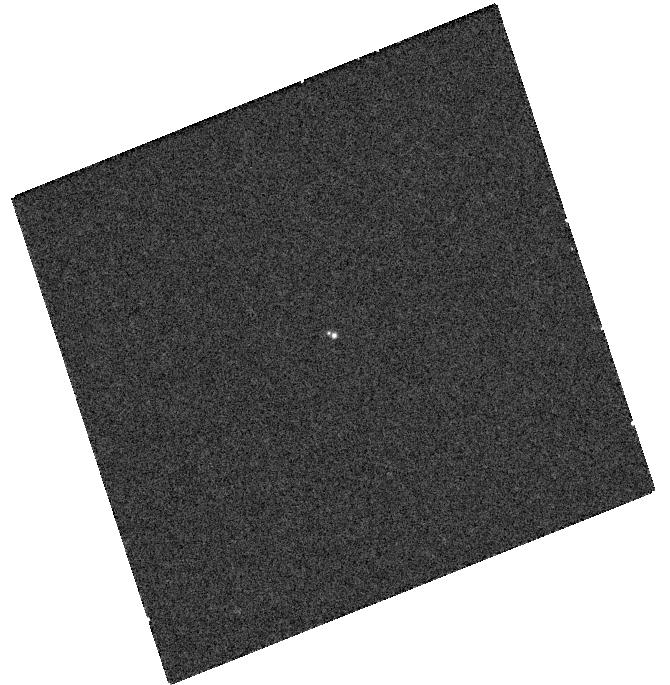
Target: 2MASS1750
Instrument: WFC3/UVIS
Filter: F658N
Exposure: 8 min
Observation ID: hst_11605_04_wfc3_uvis_f658n_ib5204

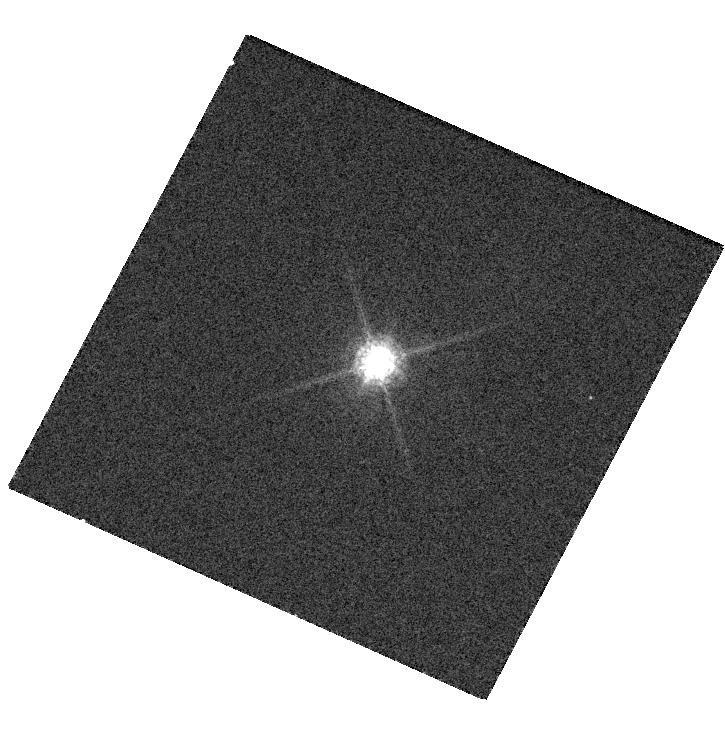
Target: 2MASS1047
Instrument: WFC3/UVIS
Filter: F850LP
Exposure: 2 min
Observation ID: hst_11605_09_wfc3_uvis_f850lp_ib5209

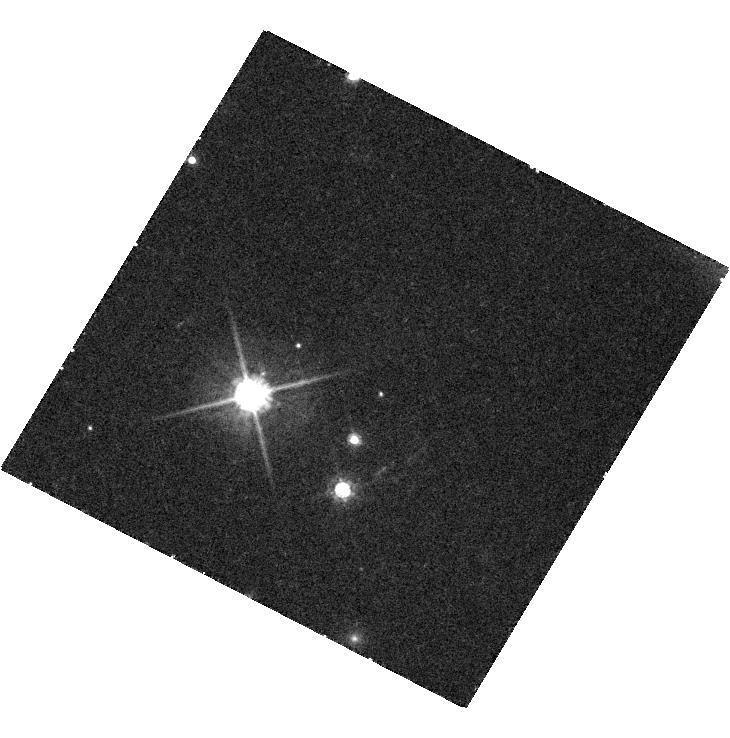
Target: 2MASS1534
Instrument: WFC3/UVIS
Filter: F625W
Exposure: 56 min
Observation ID: hst_11605_02_wfc3_uvis_f625w_ib5202

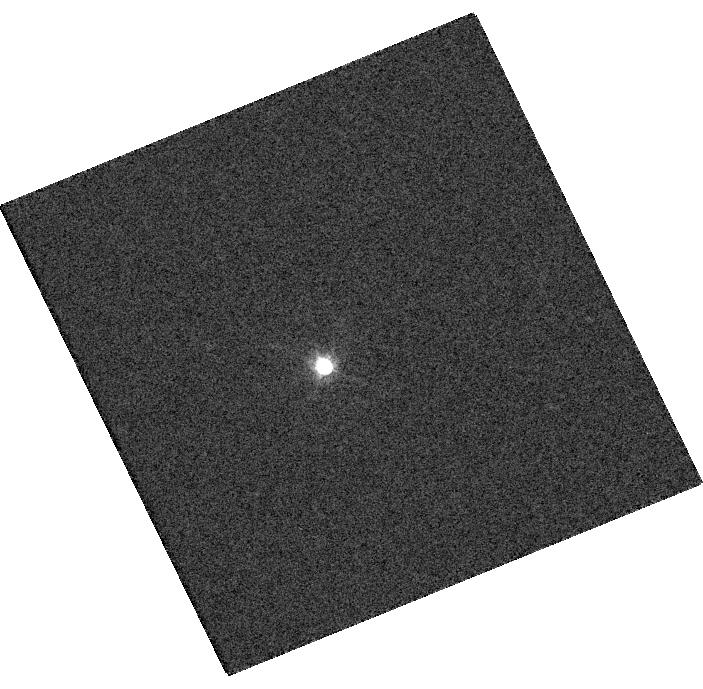
Target: LP349
Instrument: WFC3/UVIS
Filter: F625W
Exposure: 2 min
Observation ID: hst_11605_01_wfc3_uvis_f625w_ib5201

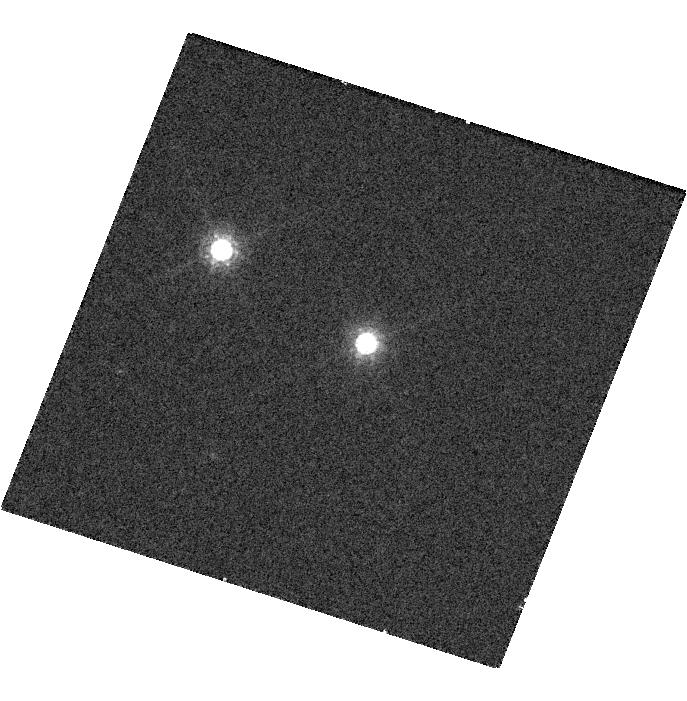
Target: 2MASS2140
Instrument: WFC3/UVIS
Filter: F850LP
Exposure: 2 min
Observation ID: hst_11605_05_wfc3_uvis_f850lp_ib5205

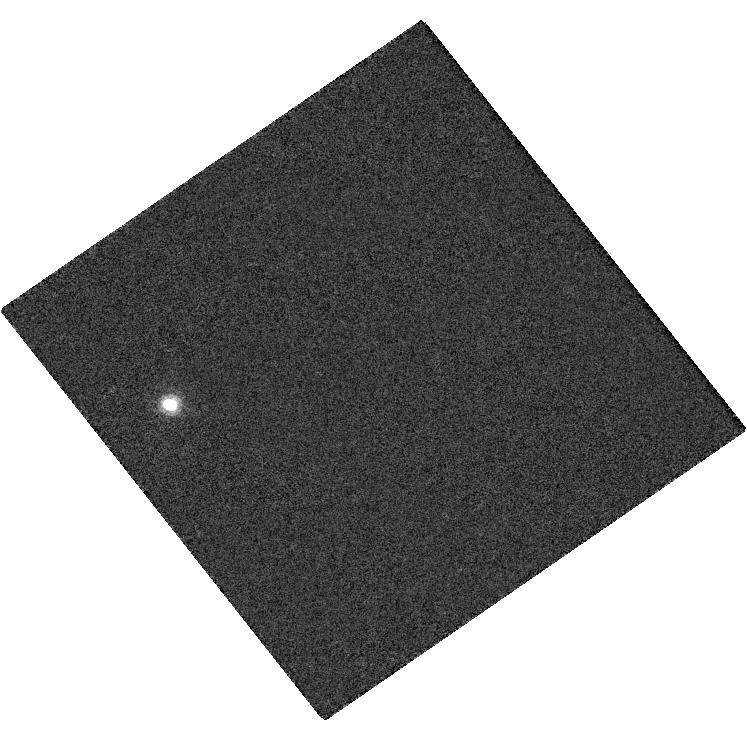
Target: LP415
Instrument: WFC3/UVIS
Filter: F953N
Exposure: 8 min
Observation ID: hst_11605_07_wfc3_uvis_f953n_ib5207

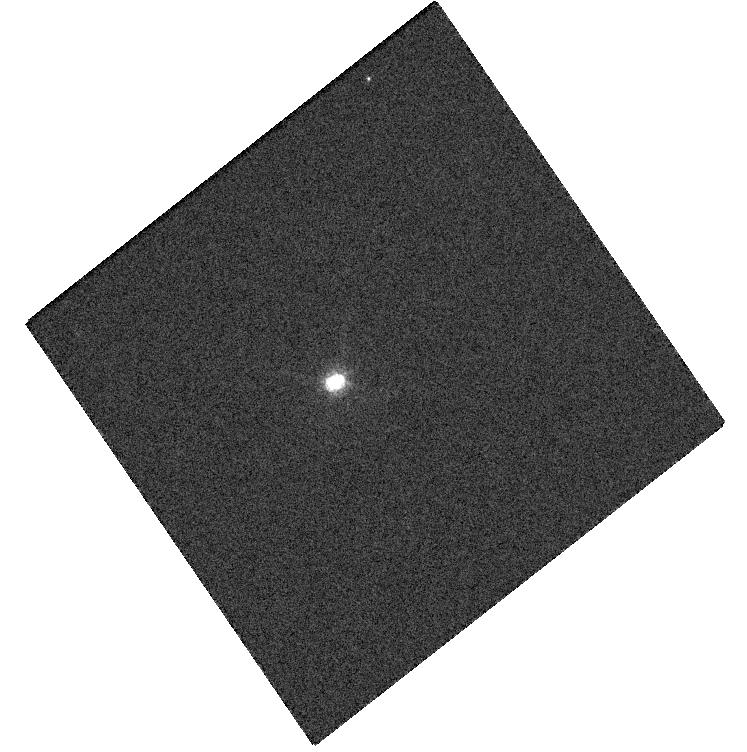
Target: 2MASS1847
Instrument: WFC3/UVIS
Filter: F625W
Exposure: 4 min
Observation ID: hst_11605_03_wfc3_uvis_f625w_ib5203

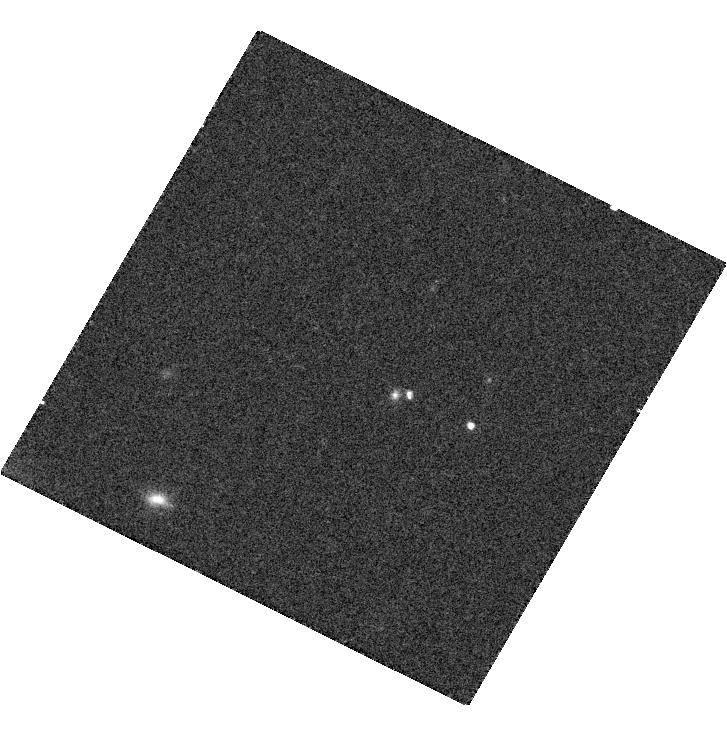
Target: SDSS1021
Instrument: WFC3/UVIS
Filter: F775W
Exposure: 20 min
Observation ID: hst_11605_11_wfc3_uvis_f775w_ib5211

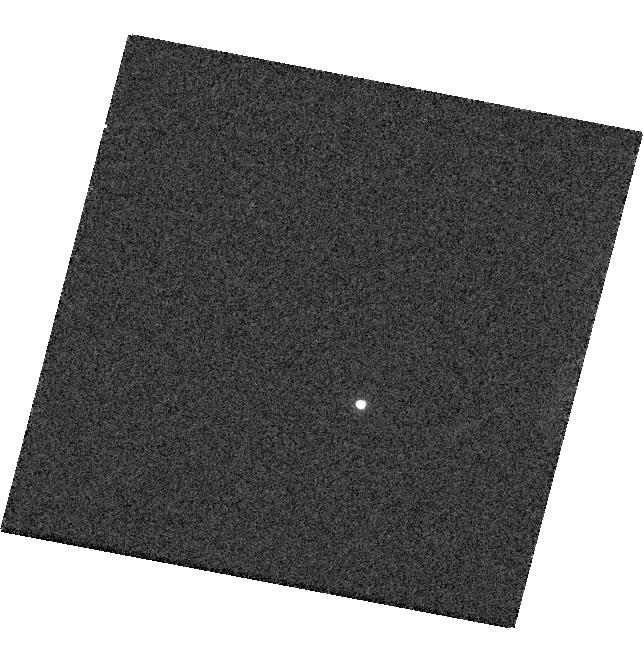
Target: 2MASS0920
Instrument: WFC3/UVIS
Filter: F850LP
Exposure: 2 min
Observation ID: hst_11605_08_wfc3_uvis_f850lp_ib5208

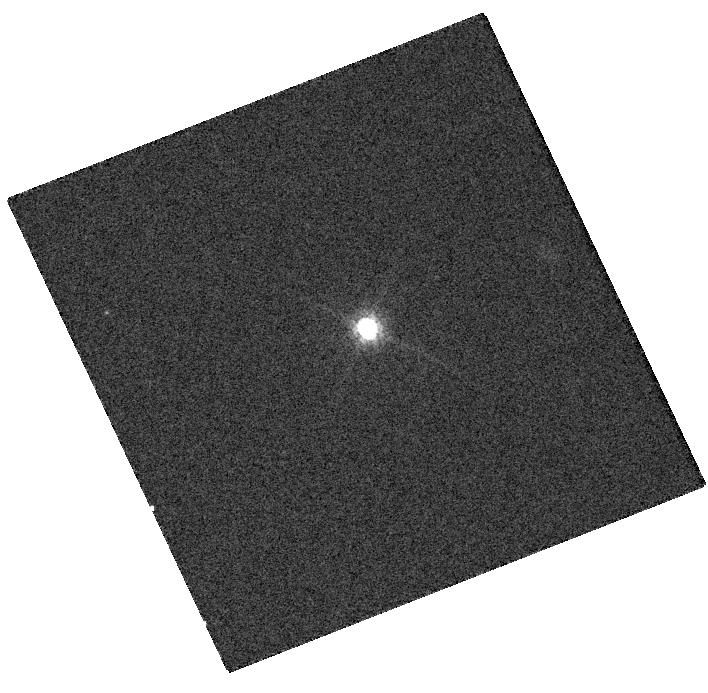
Target: 2MASS2206
Instrument: WFC3/UVIS
Filter: F775W
Exposure: 3 min
Observation ID: hst_11605_06_wfc3_uvis_f775w_ib5206

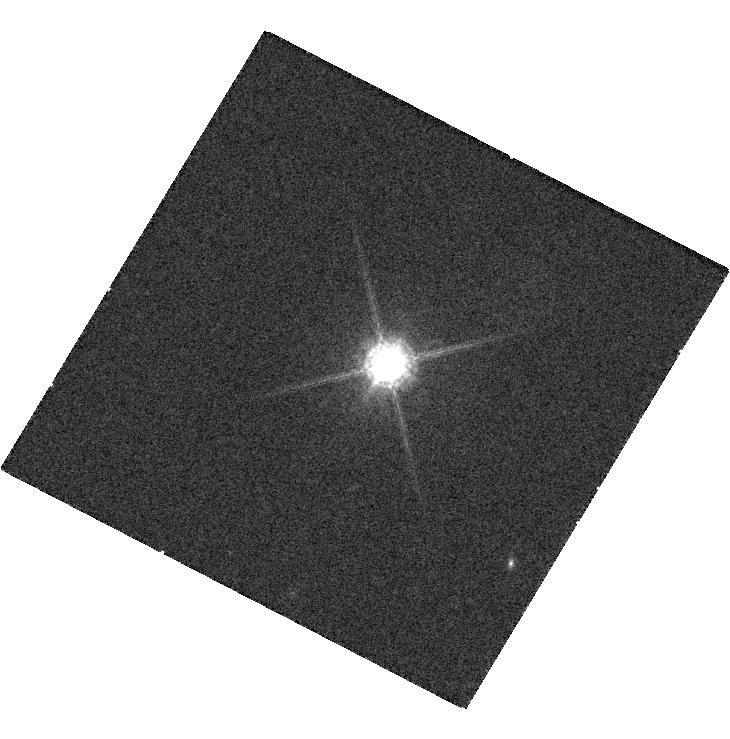
Target: LHS2397A
Instrument: WFC3/UVIS
Filter: F850LP
Exposure: 6 min
Observation ID: hst_11605_10_wfc3_uvis_f850lp_ib5210

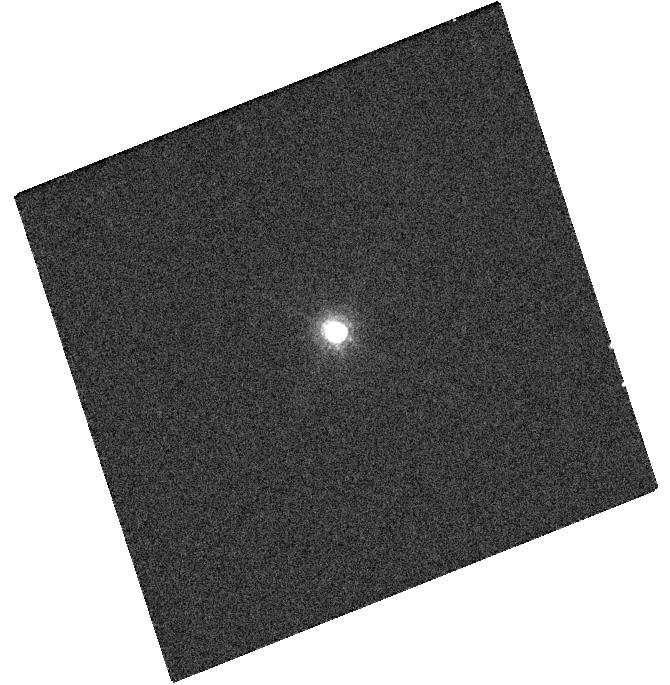
Target: 2MASS1750
Instrument: WFC3/UVIS
Filter: F850LP
Exposure: 2 min
Observation ID: hst_11605_04_wfc3_uvis_f850lp_ib5204

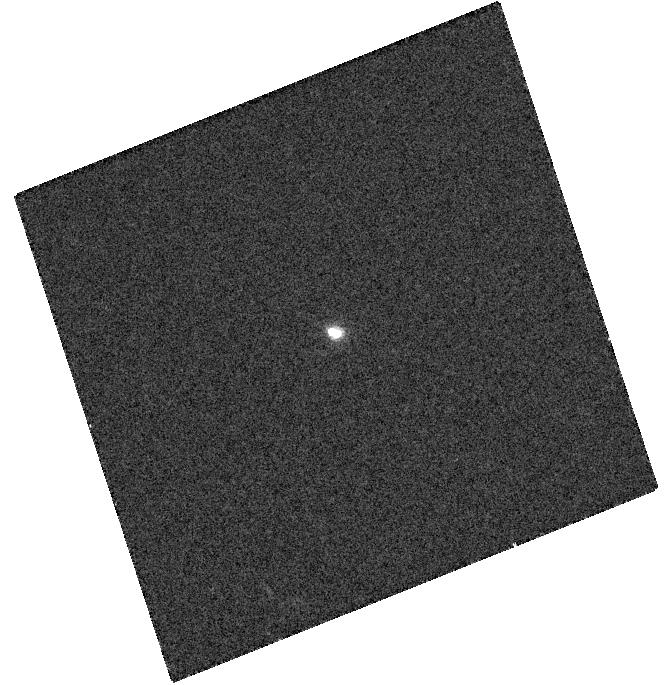
Target: 2MASS1750
Instrument: WFC3/UVIS
Filter: F625W
Exposure: 4 min
Observation ID: hst_11605_04_wfc3_uvis_f625w_ib5204

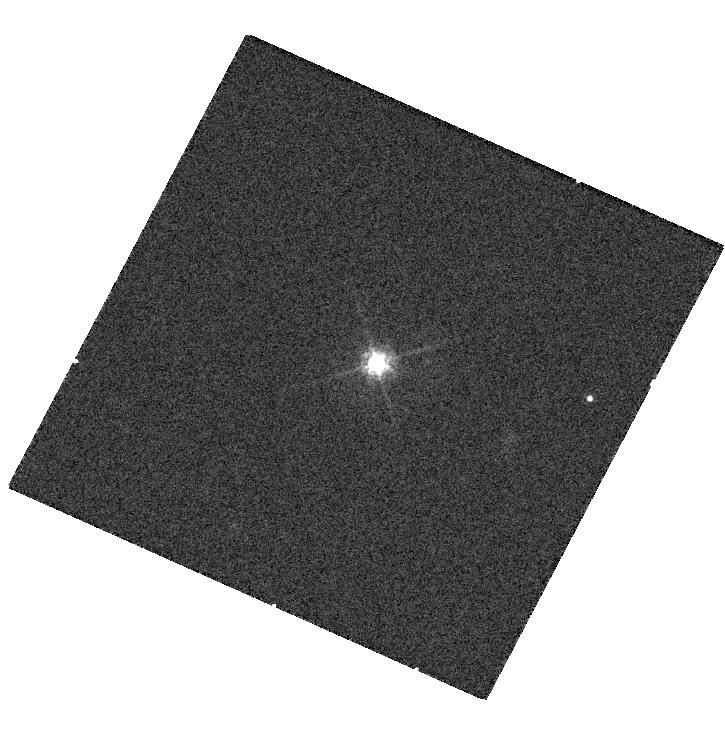
Target: 2MASS1047
Instrument: WFC3/UVIS
Filter: F625W
Exposure: 4 min
Observation ID: hst_11605_09_wfc3_uvis_f625w_ib5209

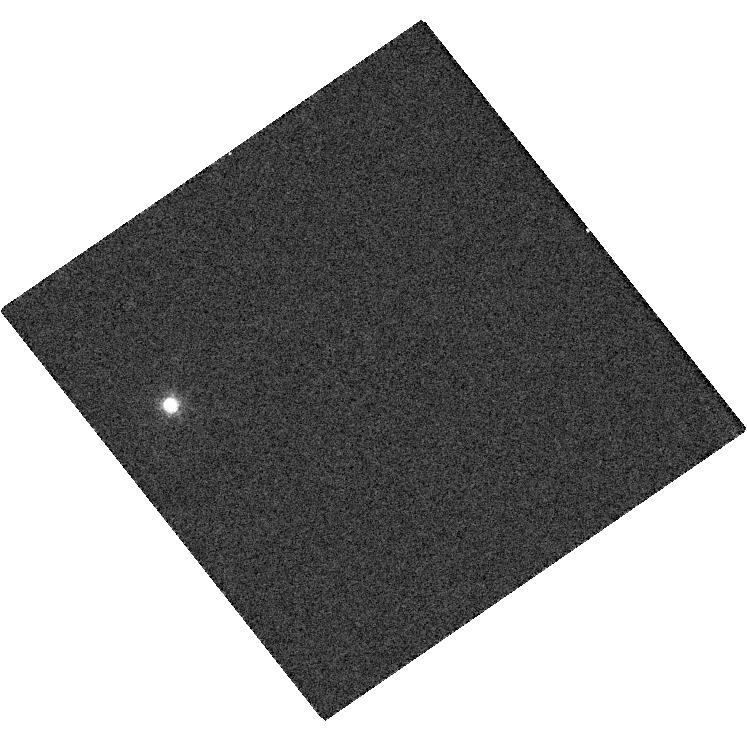
Target: LP415
Instrument: WFC3/UVIS
Filter: F625W
Exposure: 4 min
Observation ID: hst_11605_07_wfc3_uvis_f625w_ib5207

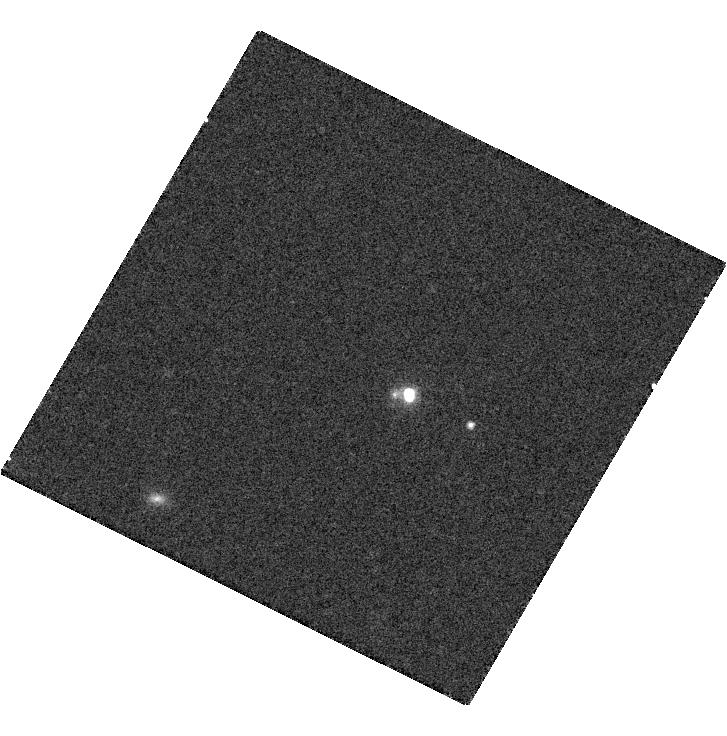
Target: SDSS1021
Instrument: WFC3/UVIS
Filter: F850LP
Exposure: 19 min
Observation ID: hst_11605_11_wfc3_uvis_f850lp_ib5211

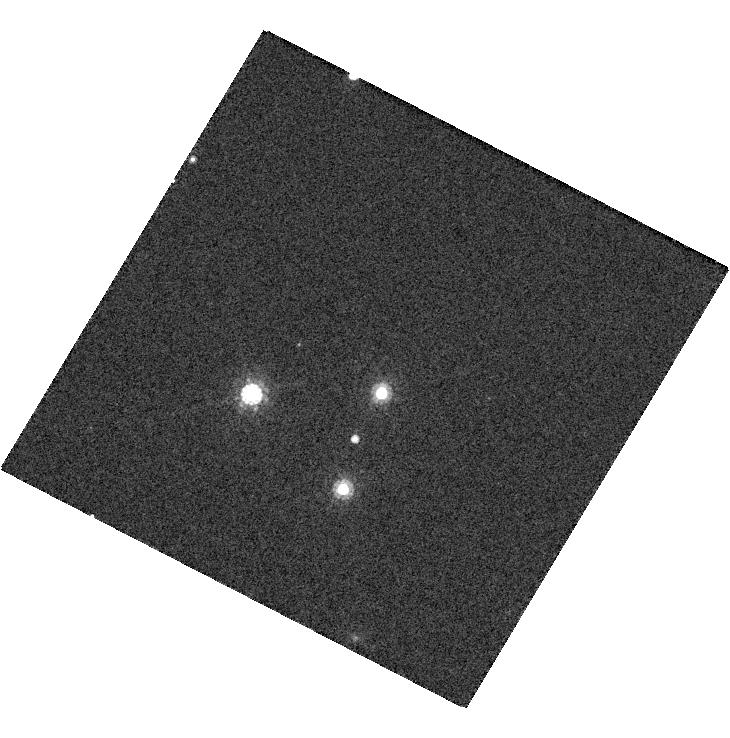
Target: 2MASS1534
Instrument: WFC3/UVIS
Filter: F850LP
Exposure: 9 min
Observation ID: hst_11605_02_wfc3_uvis_f850lp_ib5202

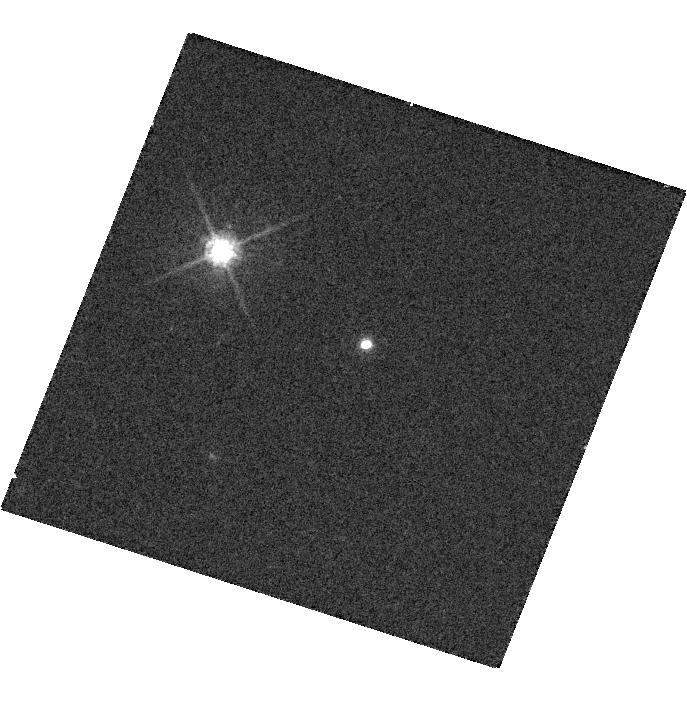
Target: 2MASS2140
Instrument: WFC3/UVIS
Filter: F625W
Exposure: 4 min
Observation ID: hst_11605_05_wfc3_uvis_f625w_ib5205

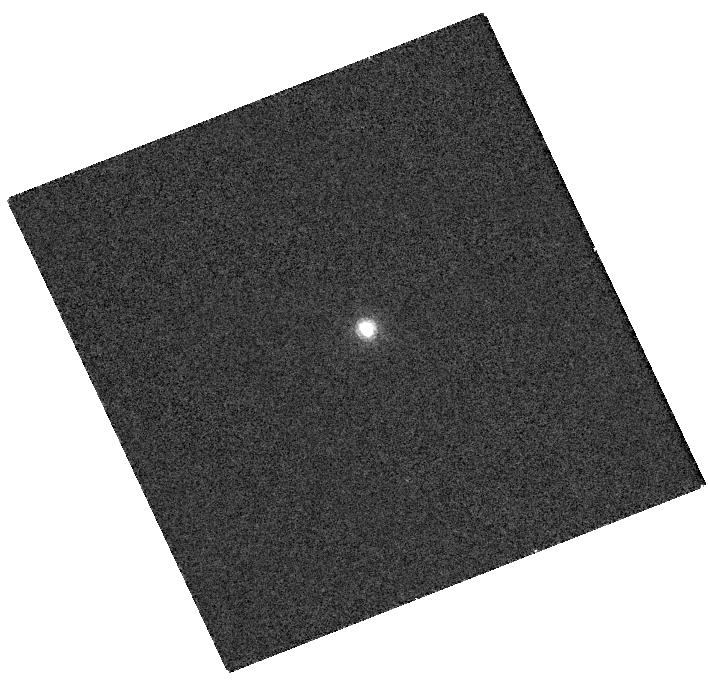
Target: 2MASS2206
Instrument: WFC3/UVIS
Filter: F953N
Exposure: 8 min
Observation ID: hst_11605_06_wfc3_uvis_f953n_ib5206

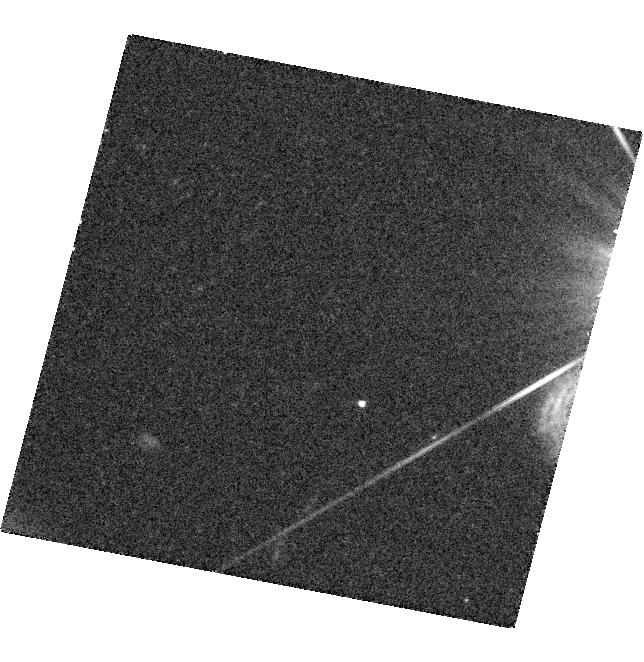
Target: 2MASS0920
Instrument: WFC3/UVIS
Filter: F625W
Exposure: 27 min
Observation ID: hst_11605_08_wfc3_uvis_f625w_ib5208

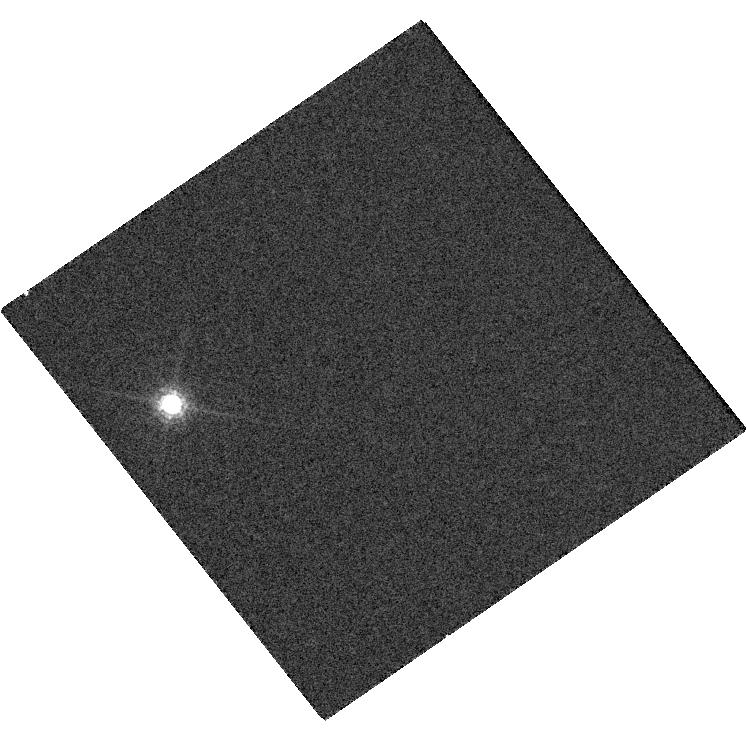
Target: LP415
Instrument: WFC3/UVIS
Filter: F775W
Exposure: 3 min
Observation ID: hst_11605_07_wfc3_uvis_f775w_ib5207

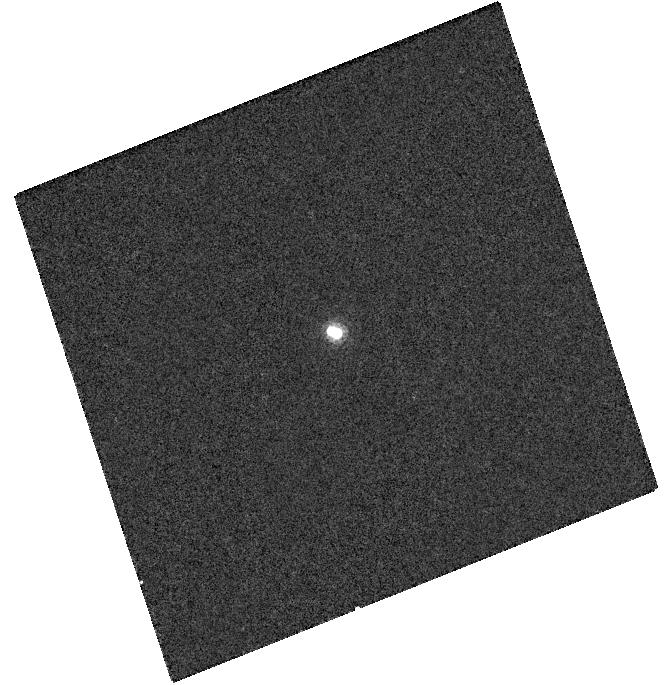
Target: 2MASS1750
Instrument: WFC3/UVIS
Filter: F953N
Exposure: 8 min
Observation ID: hst_11605_04_wfc3_uvis_f953n_ib5204

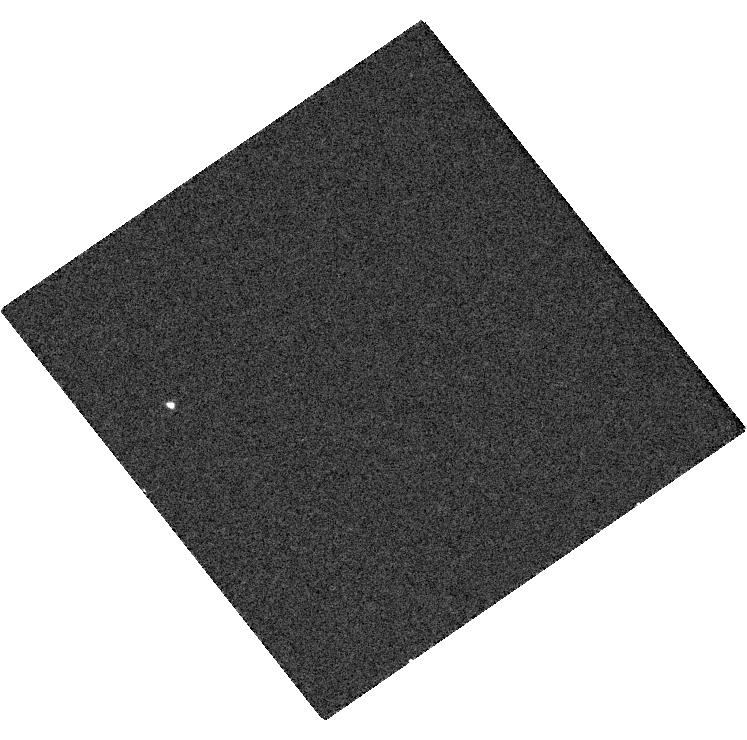
Target: LP415
Instrument: WFC3/UVIS
Filter: F658N
Exposure: 8 min
Observation ID: hst_11605_07_wfc3_uvis_f658n_ib5207

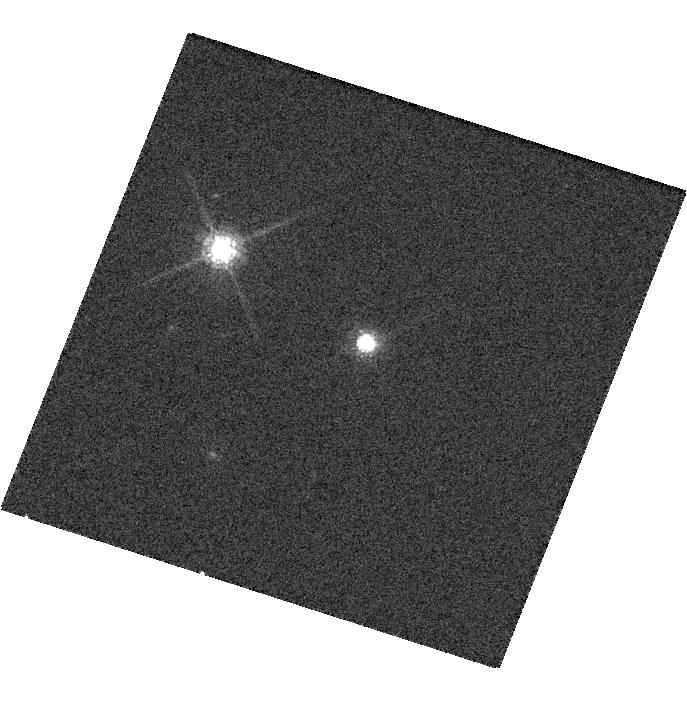
Target: 2MASS2140
Instrument: WFC3/UVIS
Filter: F775W
Exposure: 3 min
Observation ID: hst_11605_05_wfc3_uvis_f775w_ib5205

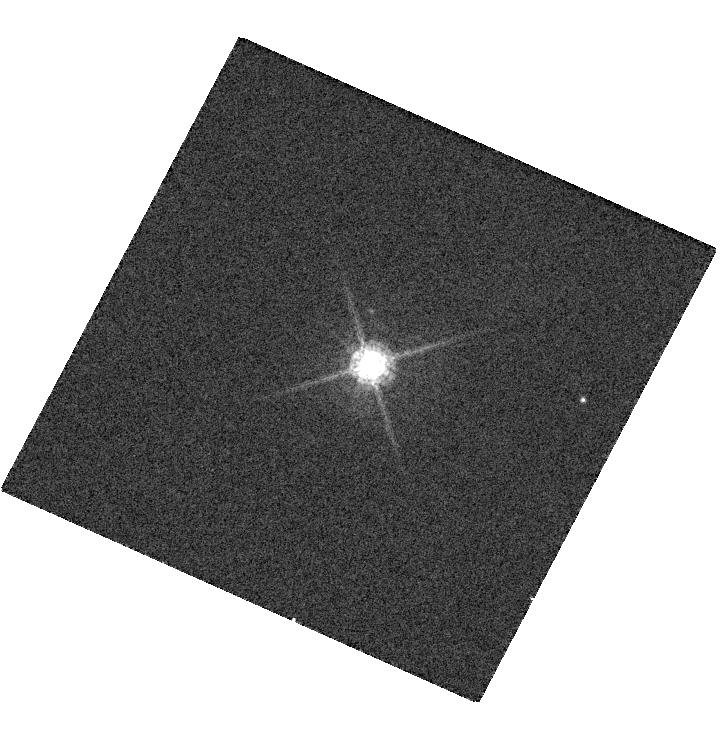
Target: 2MASS1047
Instrument: WFC3/UVIS
Filter: F775W
Exposure: 2 min
Observation ID: hst_11605_09_wfc3_uvis_f775w_ib5209

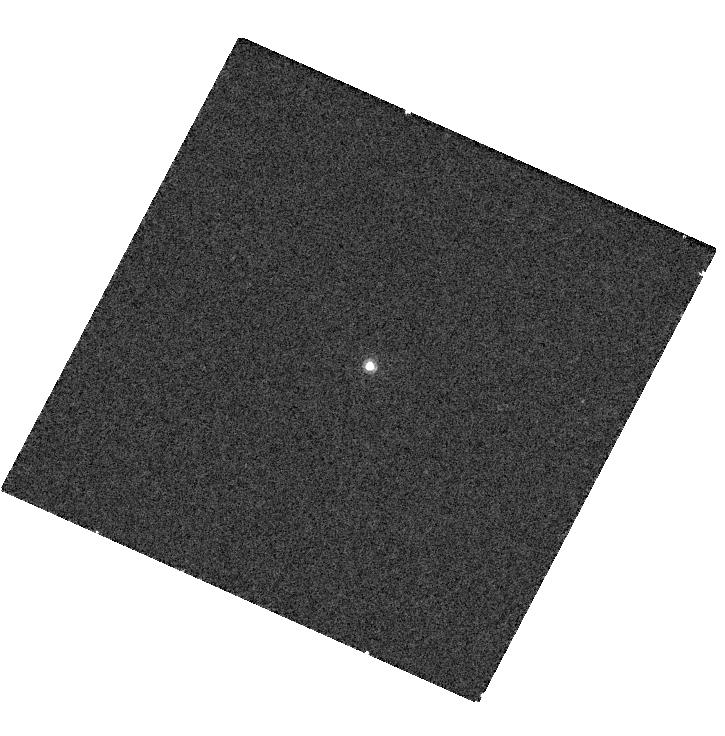
Target: 2MASS1047
Instrument: WFC3/UVIS
Filter: F658N
Exposure: 10 min
Observation ID: hst_11605_09_wfc3_uvis_f658n_ib5209

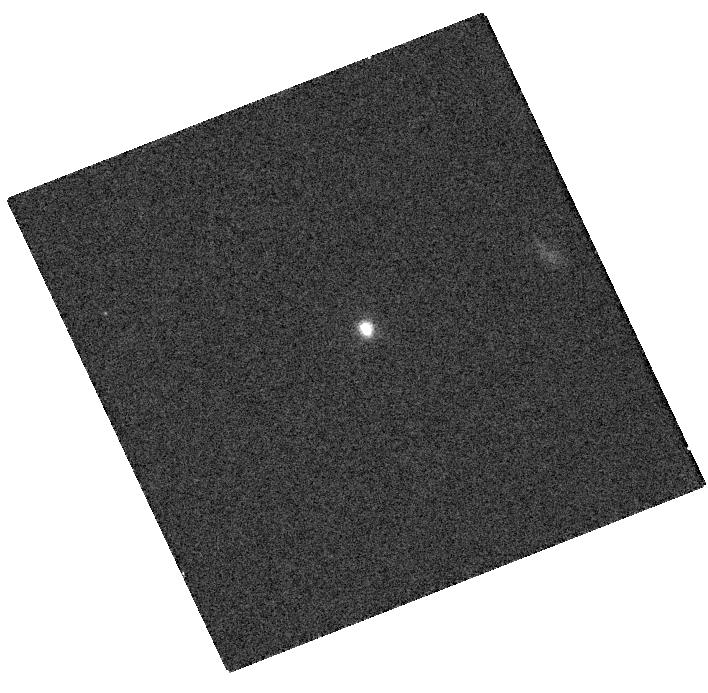
Target: 2MASS2206
Instrument: WFC3/UVIS
Filter: F625W
Exposure: 4 min
Observation ID: hst_11605_06_wfc3_uvis_f625w_ib5206

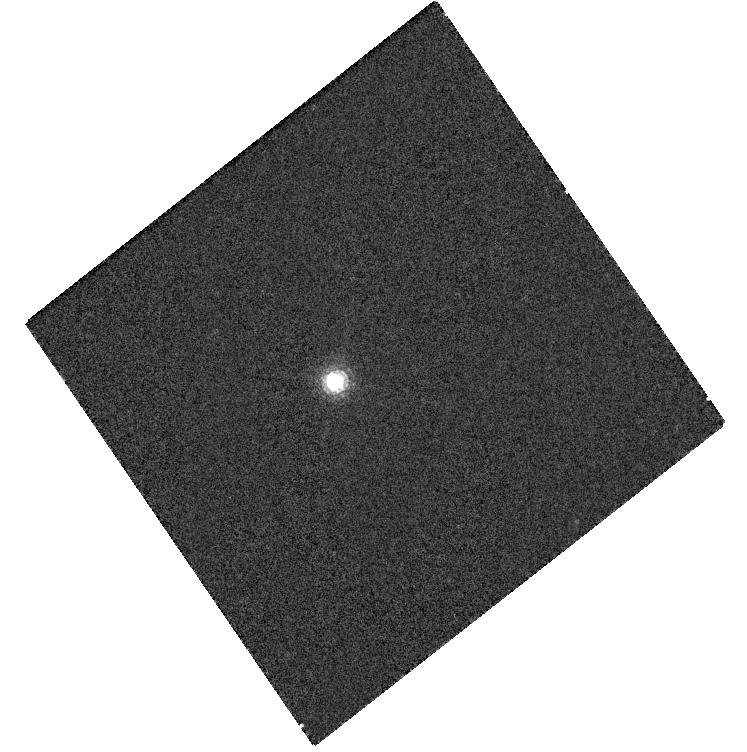
Target: 2MASS1847
Instrument: WFC3/UVIS
Filter: F953N
Exposure: 8 min
Observation ID: hst_11605_03_wfc3_uvis_f953n_ib5203

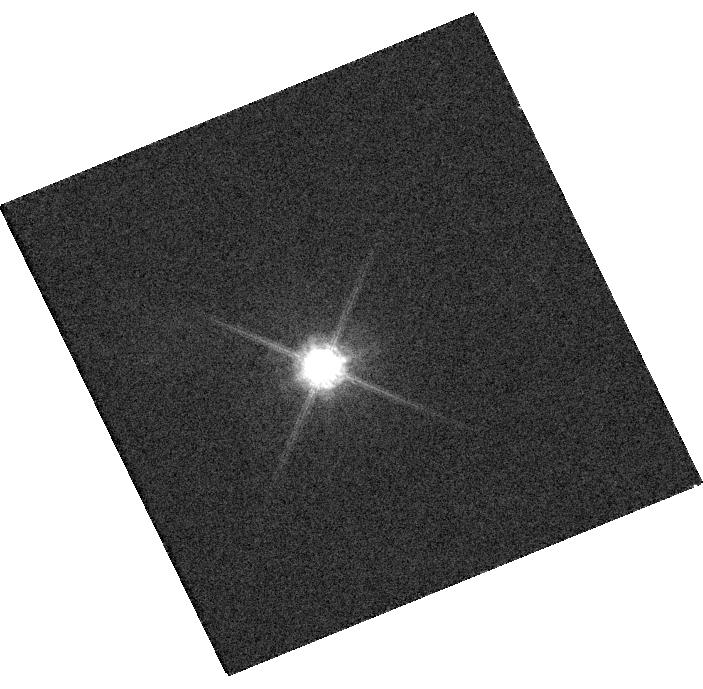
Target: LP349
Instrument: WFC3/UVIS
Filter: F850LP
Exposure: 2 min
Observation ID: hst_11605_01_wfc3_uvis_f850lp_ib5201

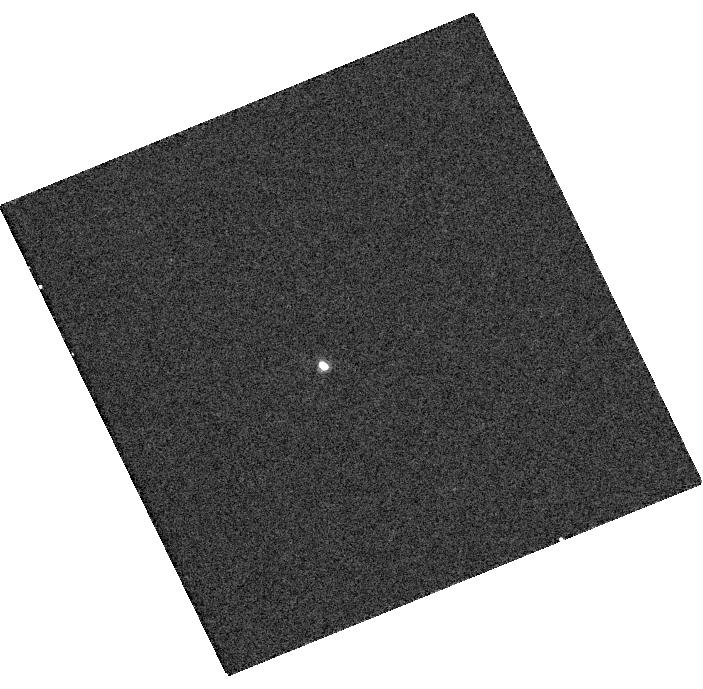
Target: LP349
Instrument: WFC3/UVIS
Filter: F658N
Exposure: 9 min
Observation ID: hst_11605_01_wfc3_uvis_f658n_ib5201

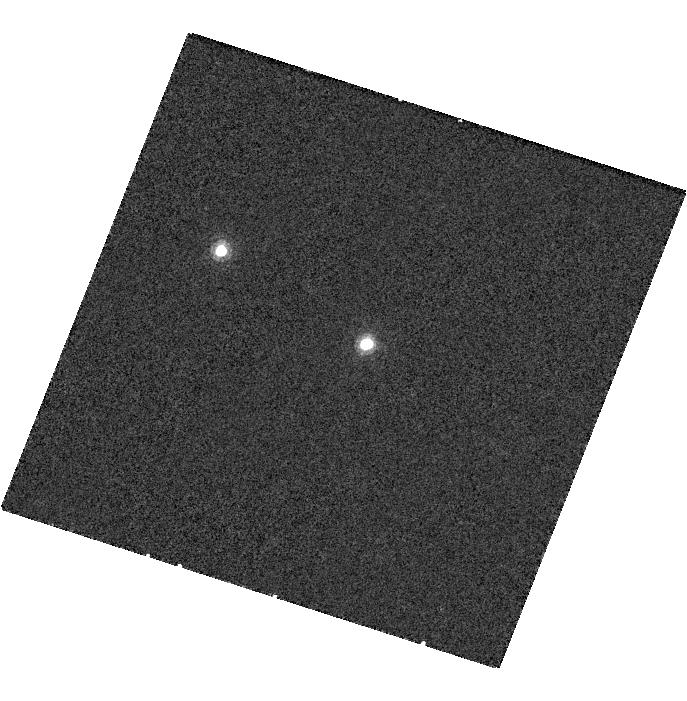
Target: 2MASS2140
Instrument: WFC3/UVIS
Filter: F953N
Exposure: 8 min
Observation ID: hst_11605_05_wfc3_uvis_f953n_ib5205

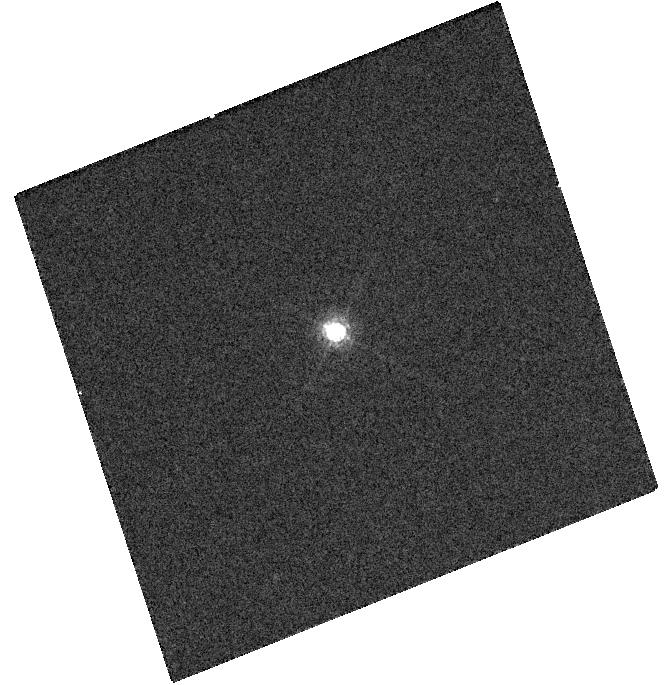
Target: 2MASS1750
Instrument: WFC3/UVIS
Filter: F775W
Exposure: 3 min
Observation ID: hst_11605_04_wfc3_uvis_f775w_ib5204

Obtaining the Missing Links in the Test of Very Low Mass Evolutionary Models with HST (PI: Barman, Travis Stuart)

We are proposing for spatially resolved ACS+HRC observations of 11 very low mass binaries spanning late-M, L and T spectral types in order to obtain precise effective temperature measurements for each component. All of our targets are part of a program in which we are measuring dynamical masses of very low-mass binaries to an unprecedented precision of 10% (or better). However, without precise temperature measurements, the full scientific value of these mass measurements cannot be realized. Together, mass and temperature measurements will allow us to distinguish between brown dwarf evolutionary models that make different assumptions about the interior and atmospheric structure of these ultra-cool objects. While dynamical masses can be obtained from the ground in the near-IR, obtaining precise temperatures require access to optical data which, for these sub-arcsecond binaries, can only be obtained from space with Hubble.